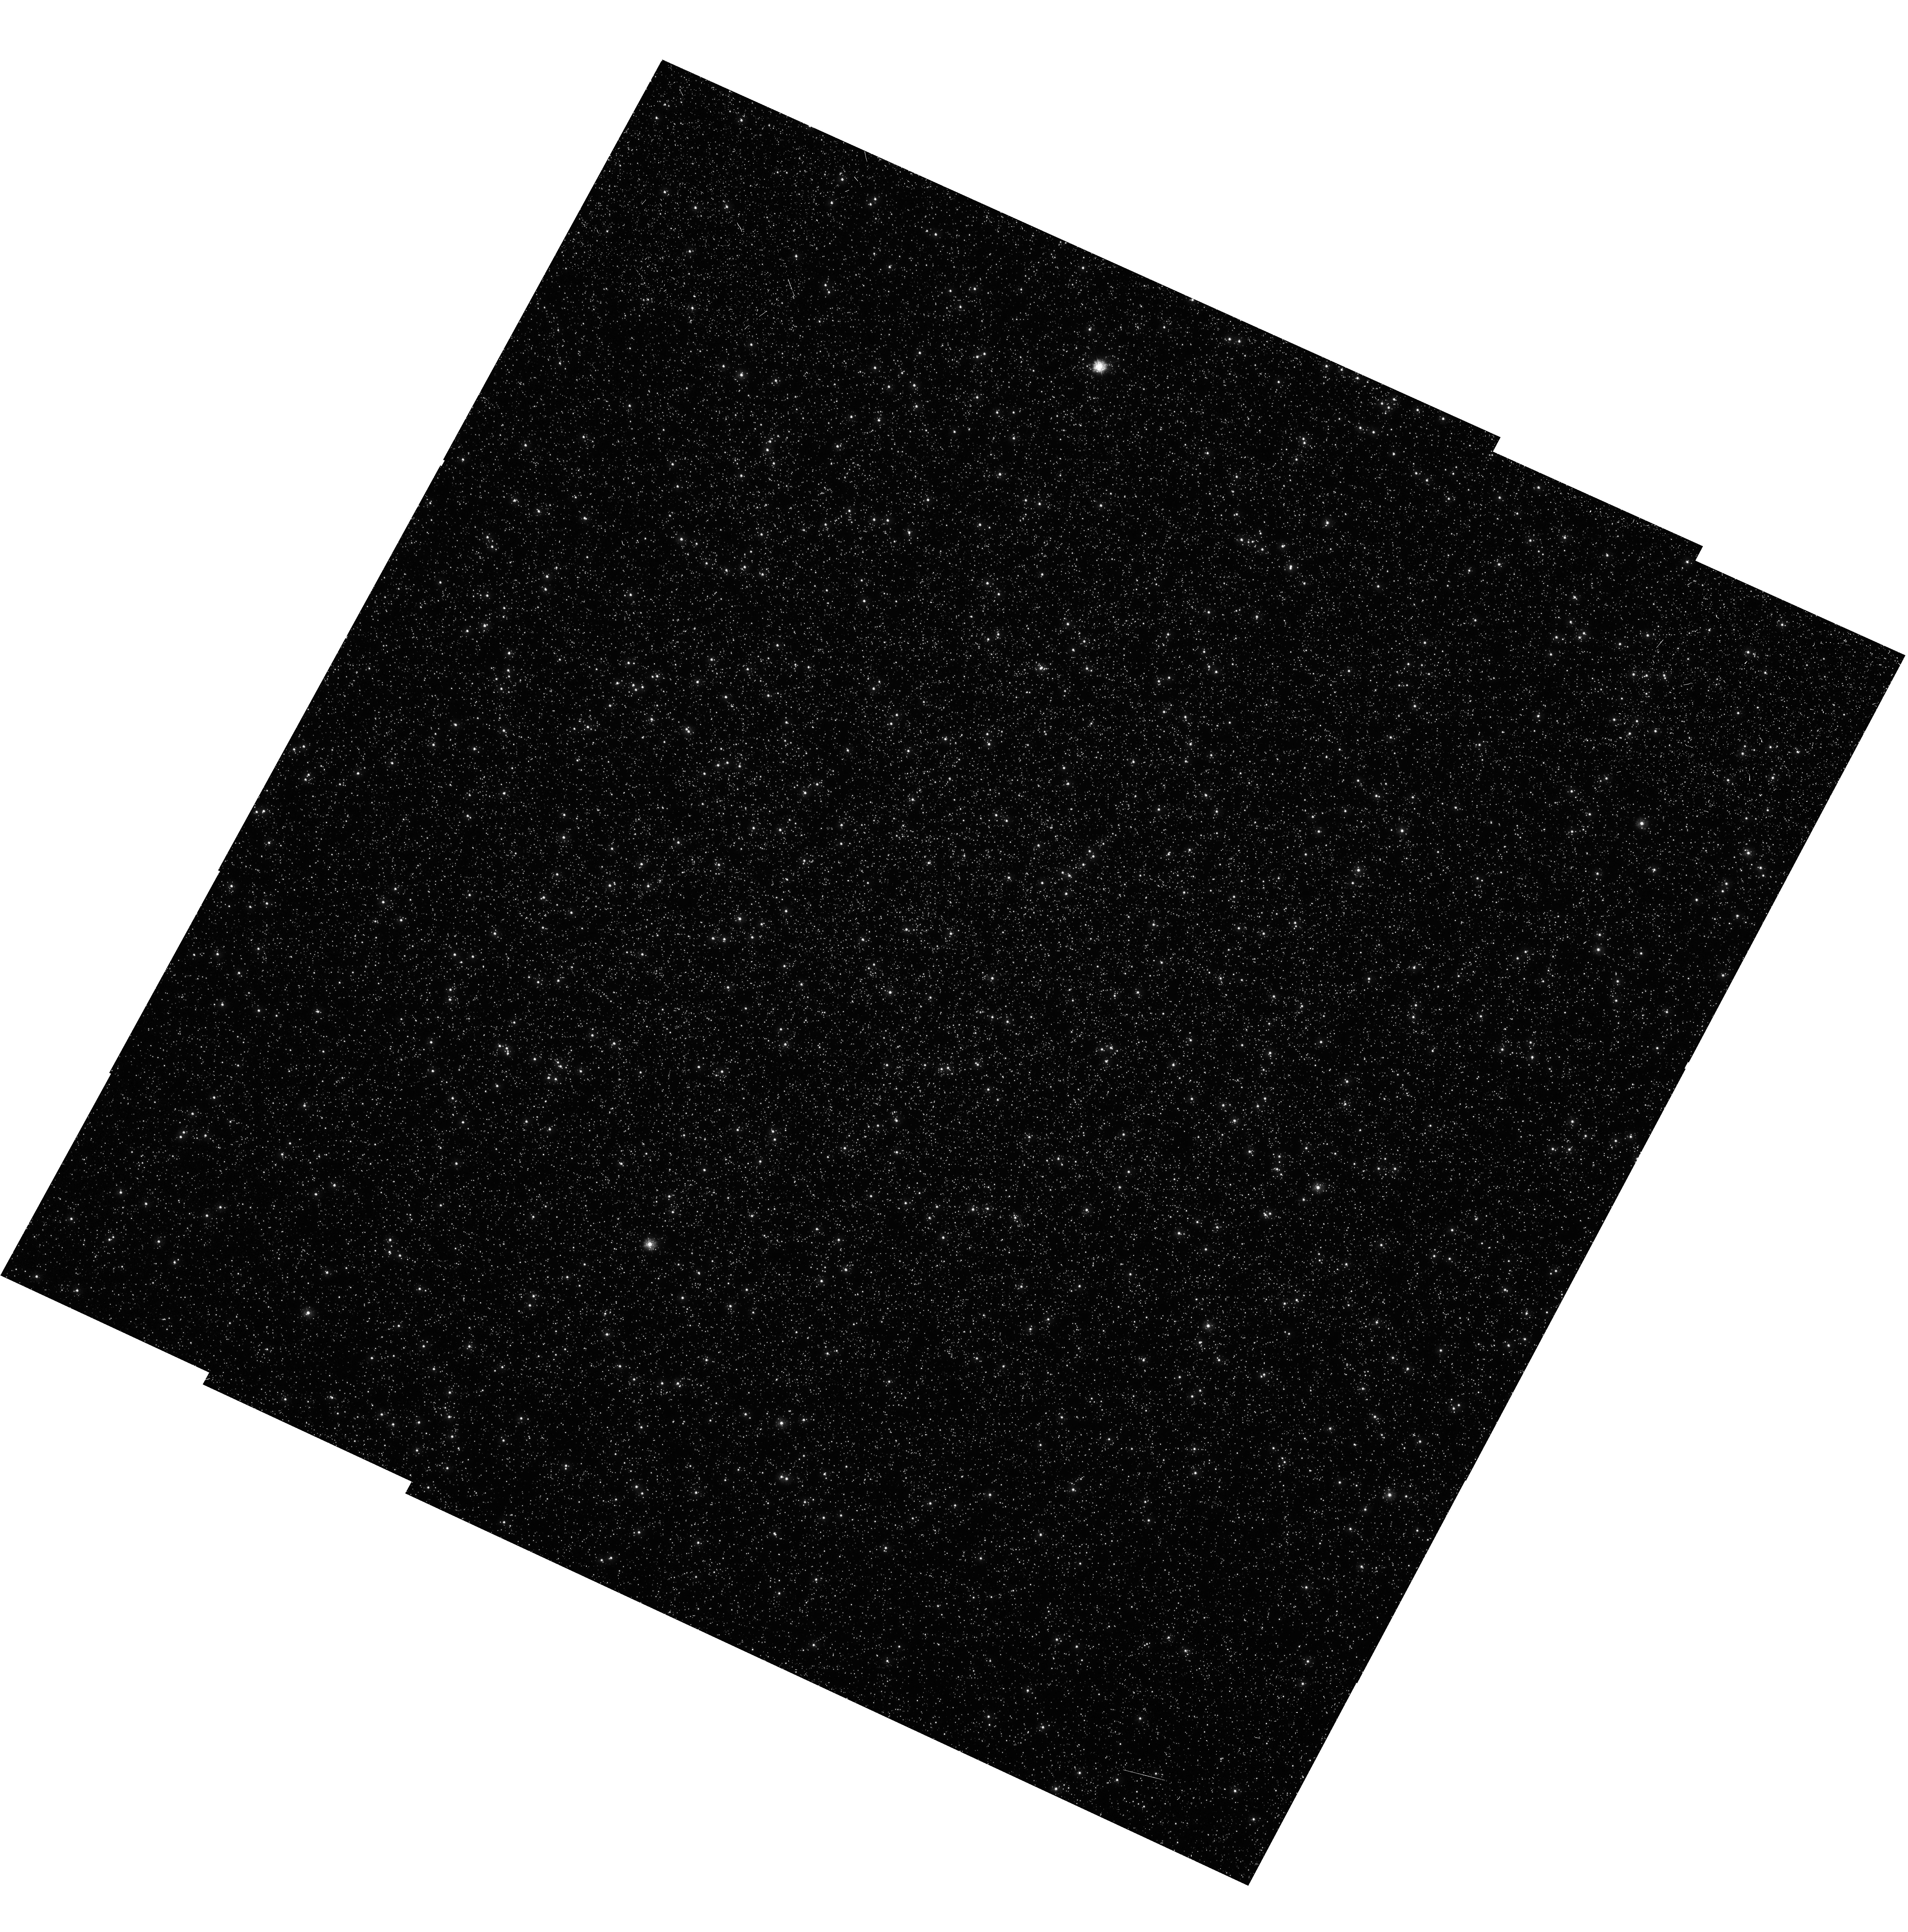
Target: OMEGA-CEN
Instrument: WFC3/UVIS
Filter: F275W
Exposure: 53 min
Observation ID: hst_11452_02_wfc3_uvis_f275w_iaby02

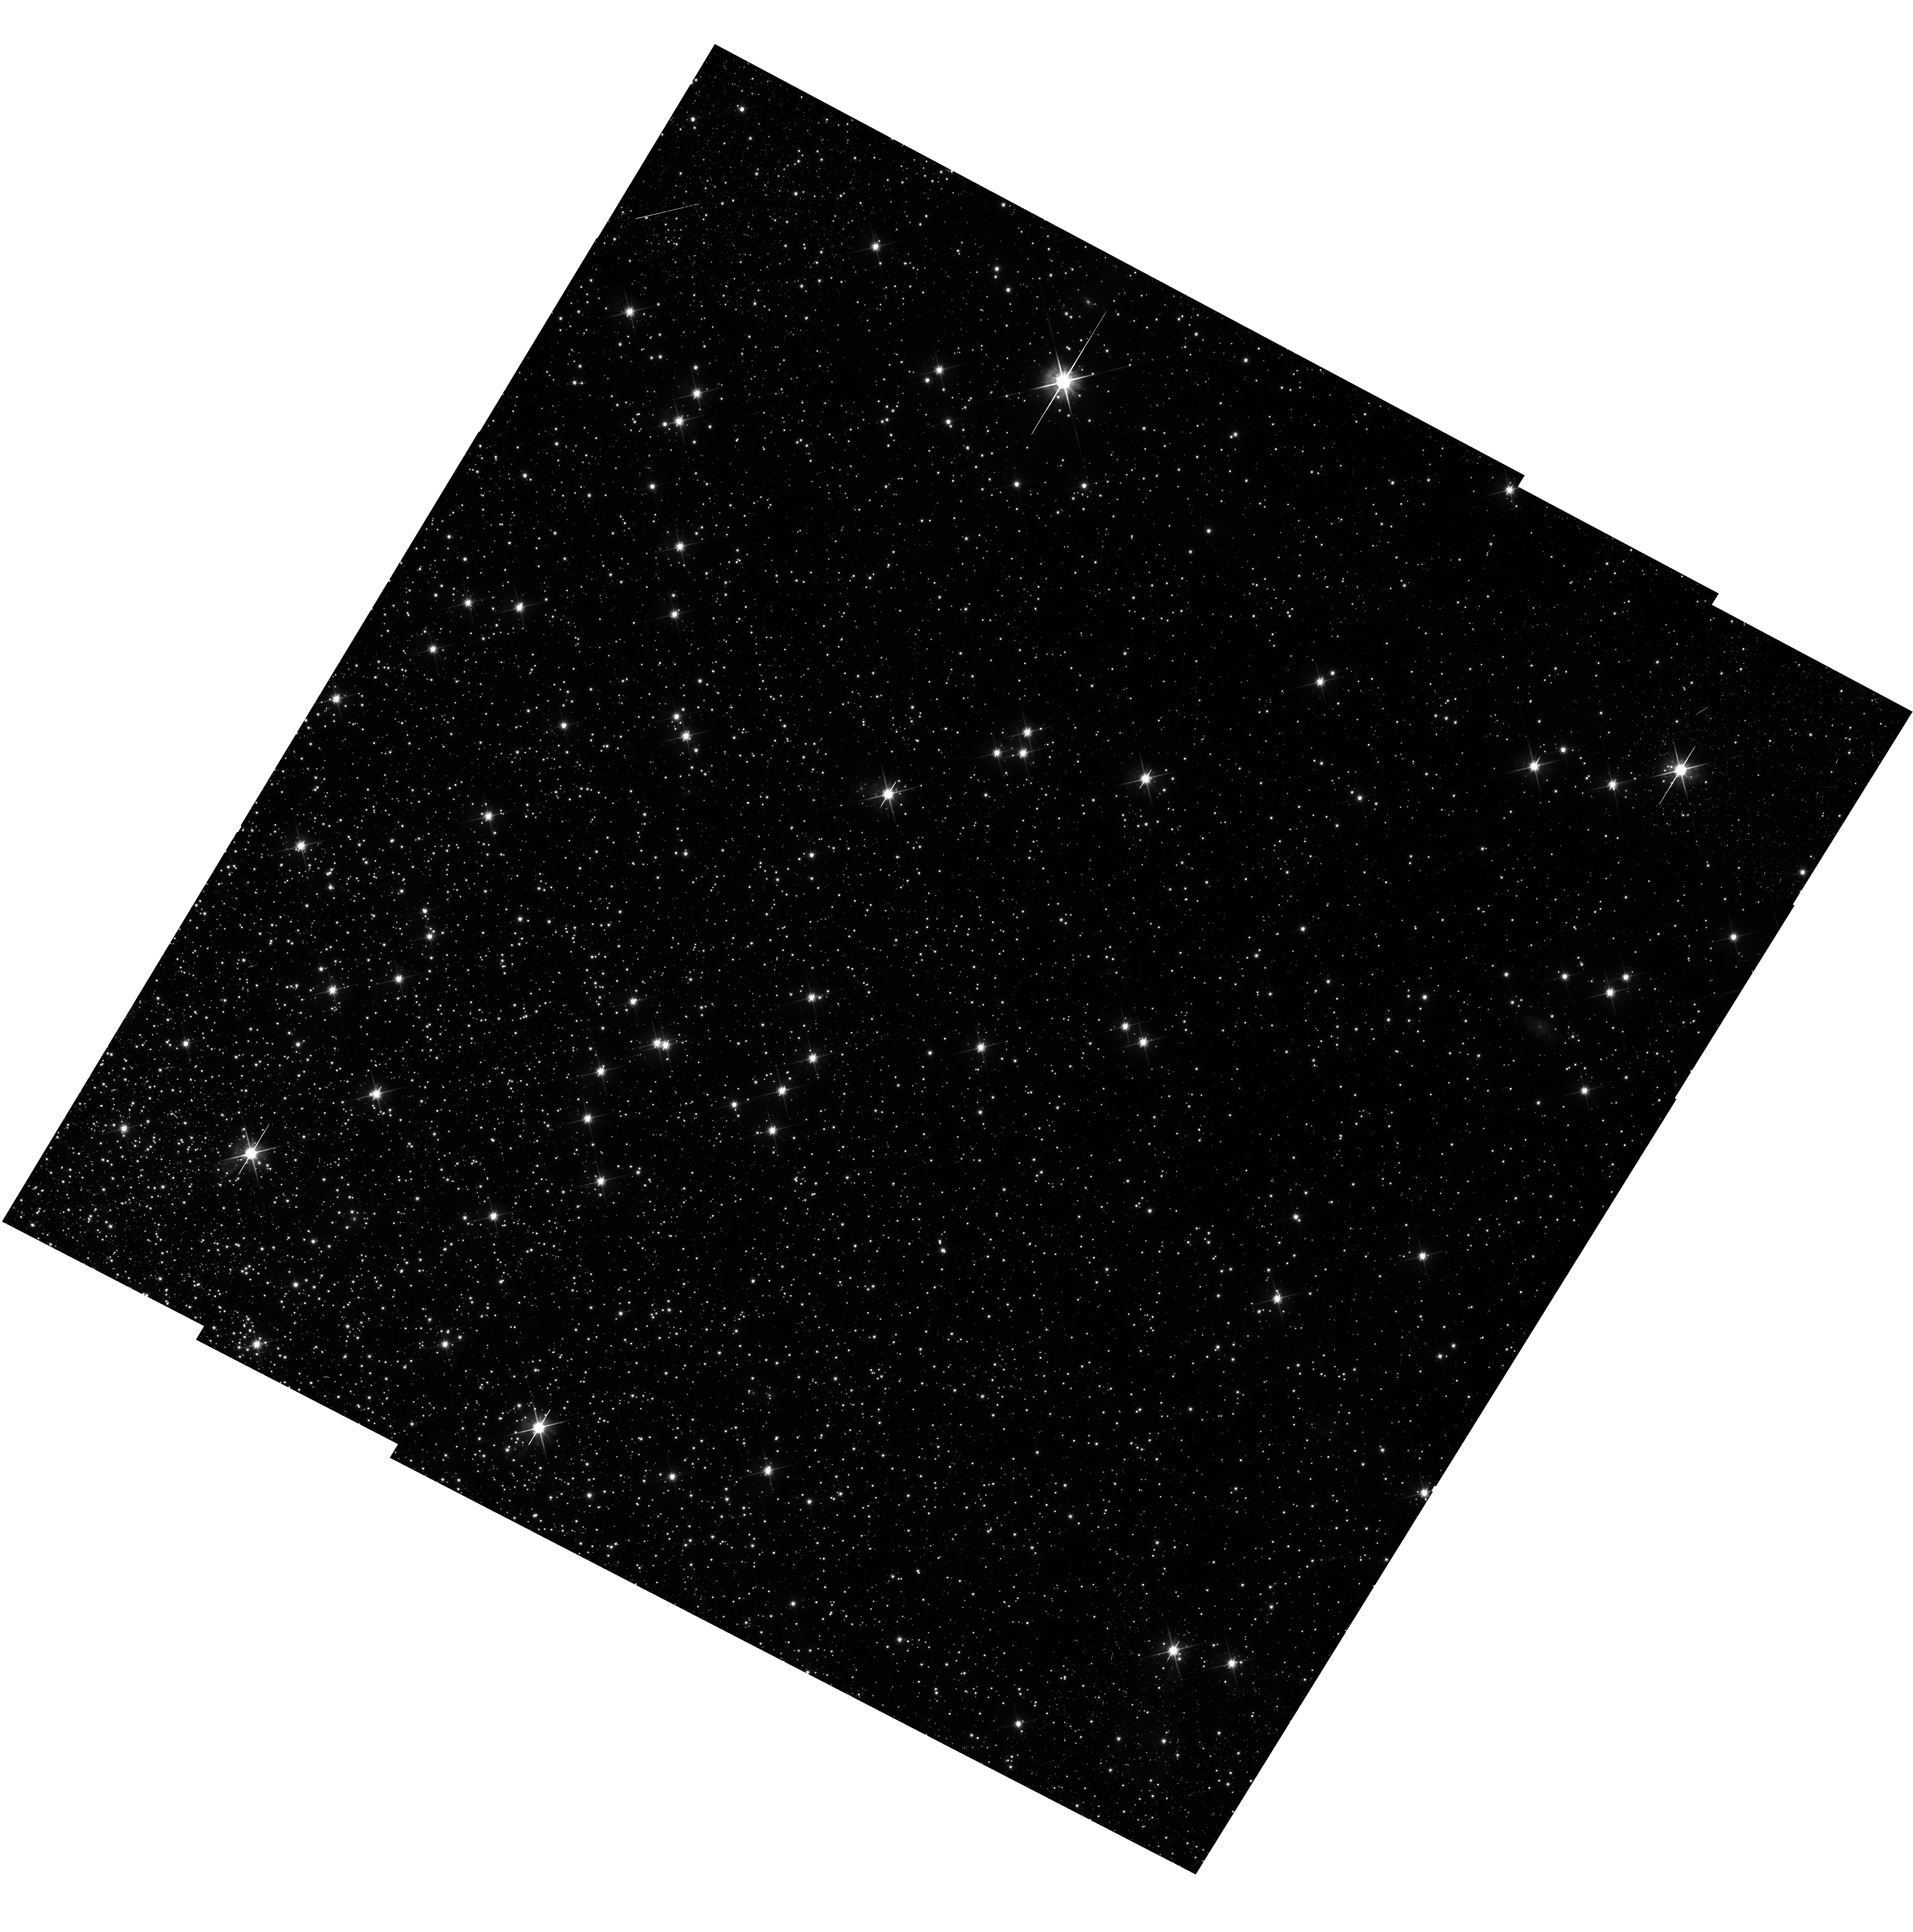
Target: 47TUC
Instrument: WFC3/UVIS
Filter: F814W
Exposure: 53 min
Observation ID: hst_11452_01_wfc3_uvis_f814w_iaby01

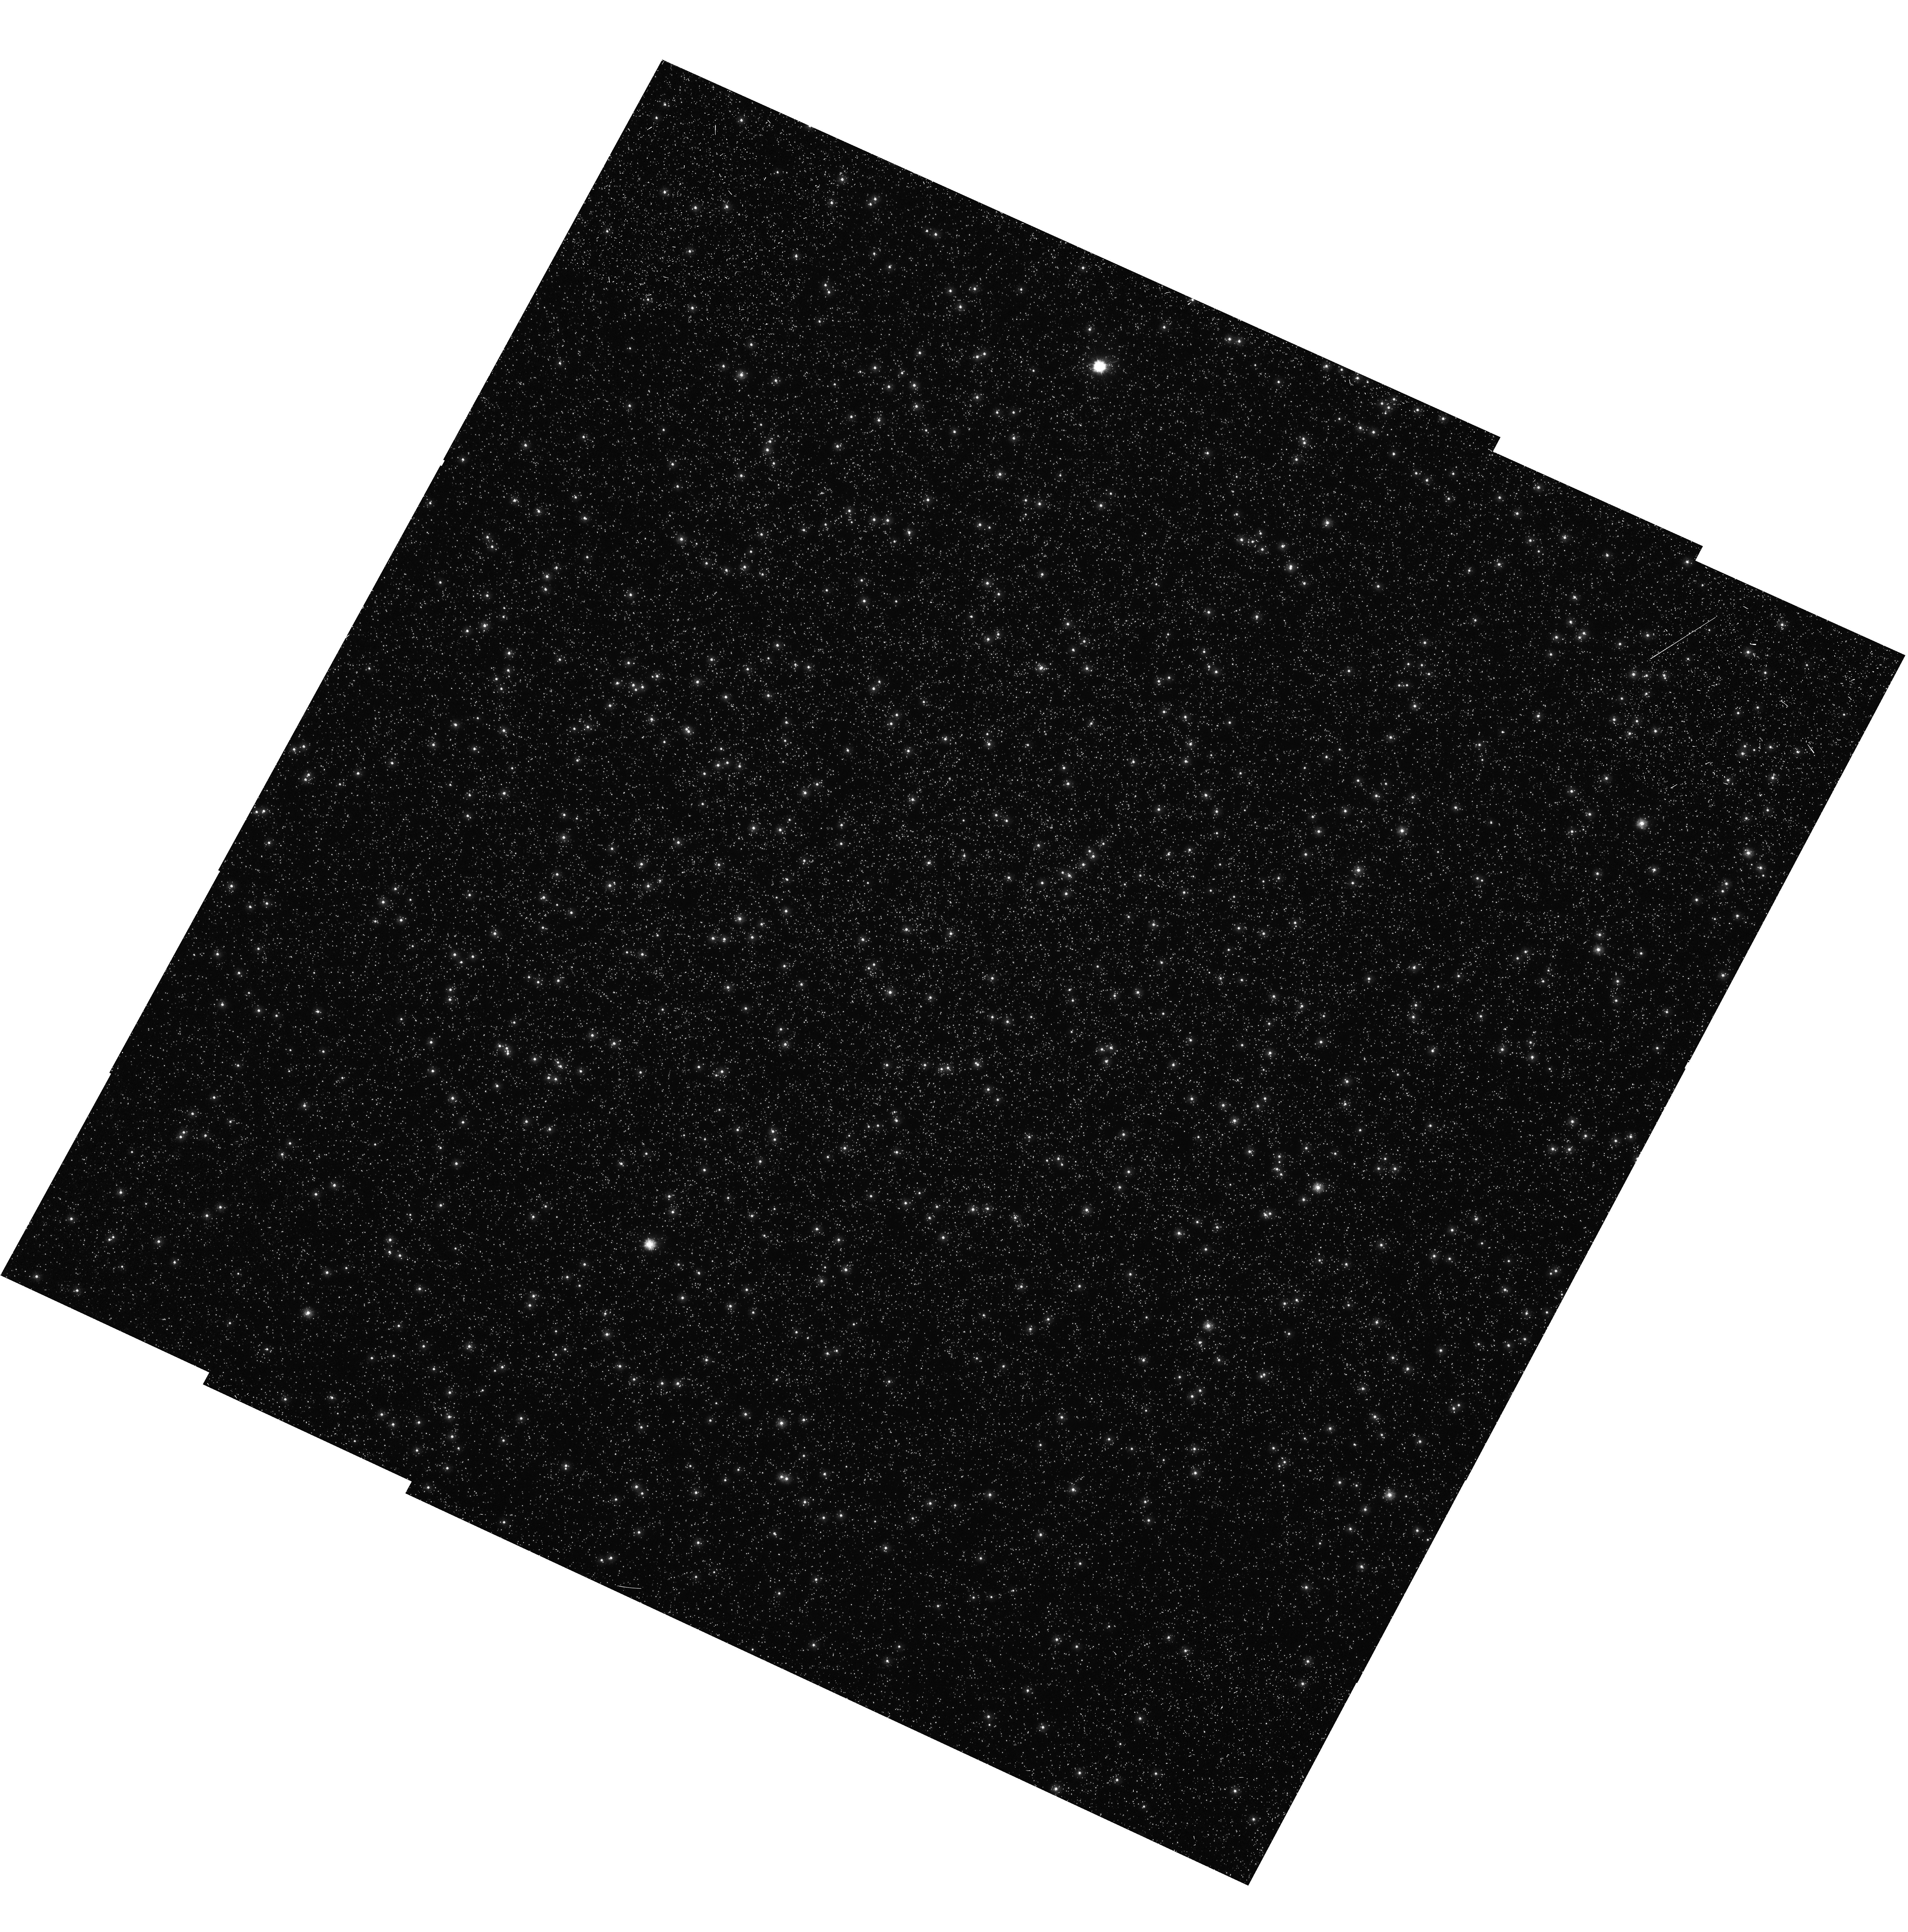
Target: OMEGA-CEN
Instrument: WFC3/UVIS
Filter: F225W
Exposure: 53 min
Observation ID: hst_11452_02_wfc3_uvis_f225w_iaby02

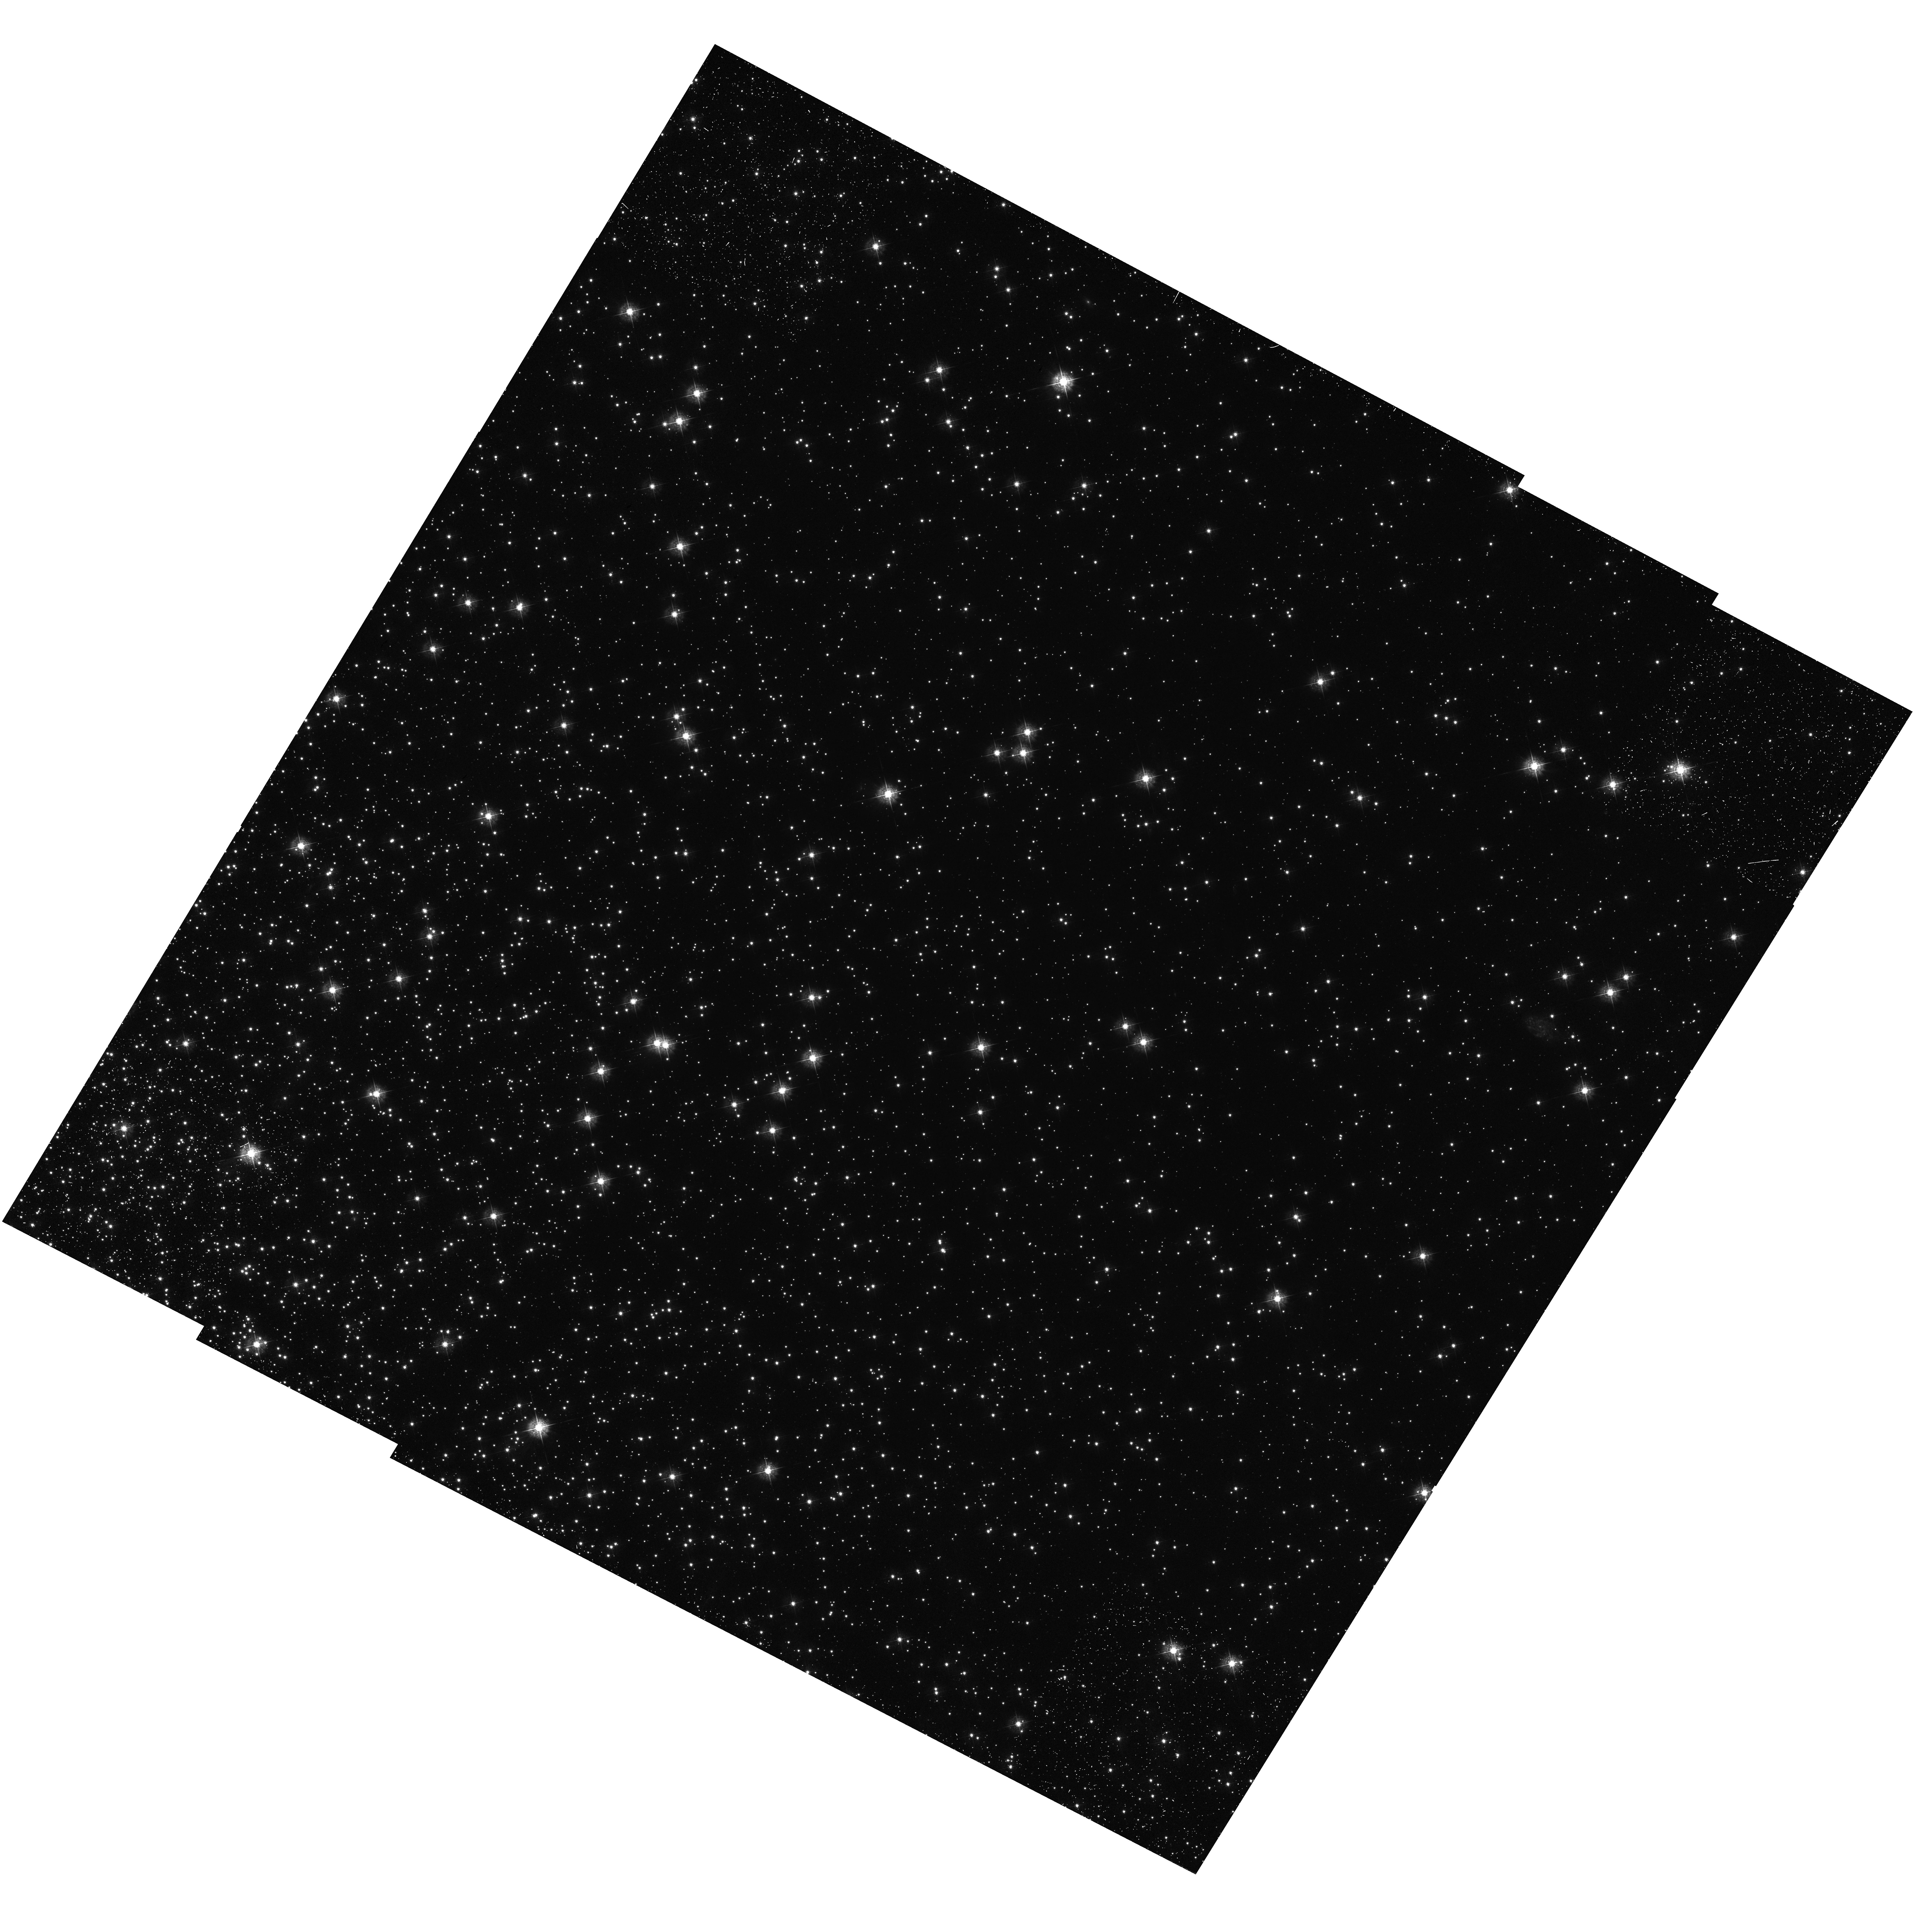
Target: 47TUC
Instrument: WFC3/UVIS
Filter: F438W
Exposure: 53 min
Observation ID: hst_11452_01_wfc3_uvis_f438w_iaby01

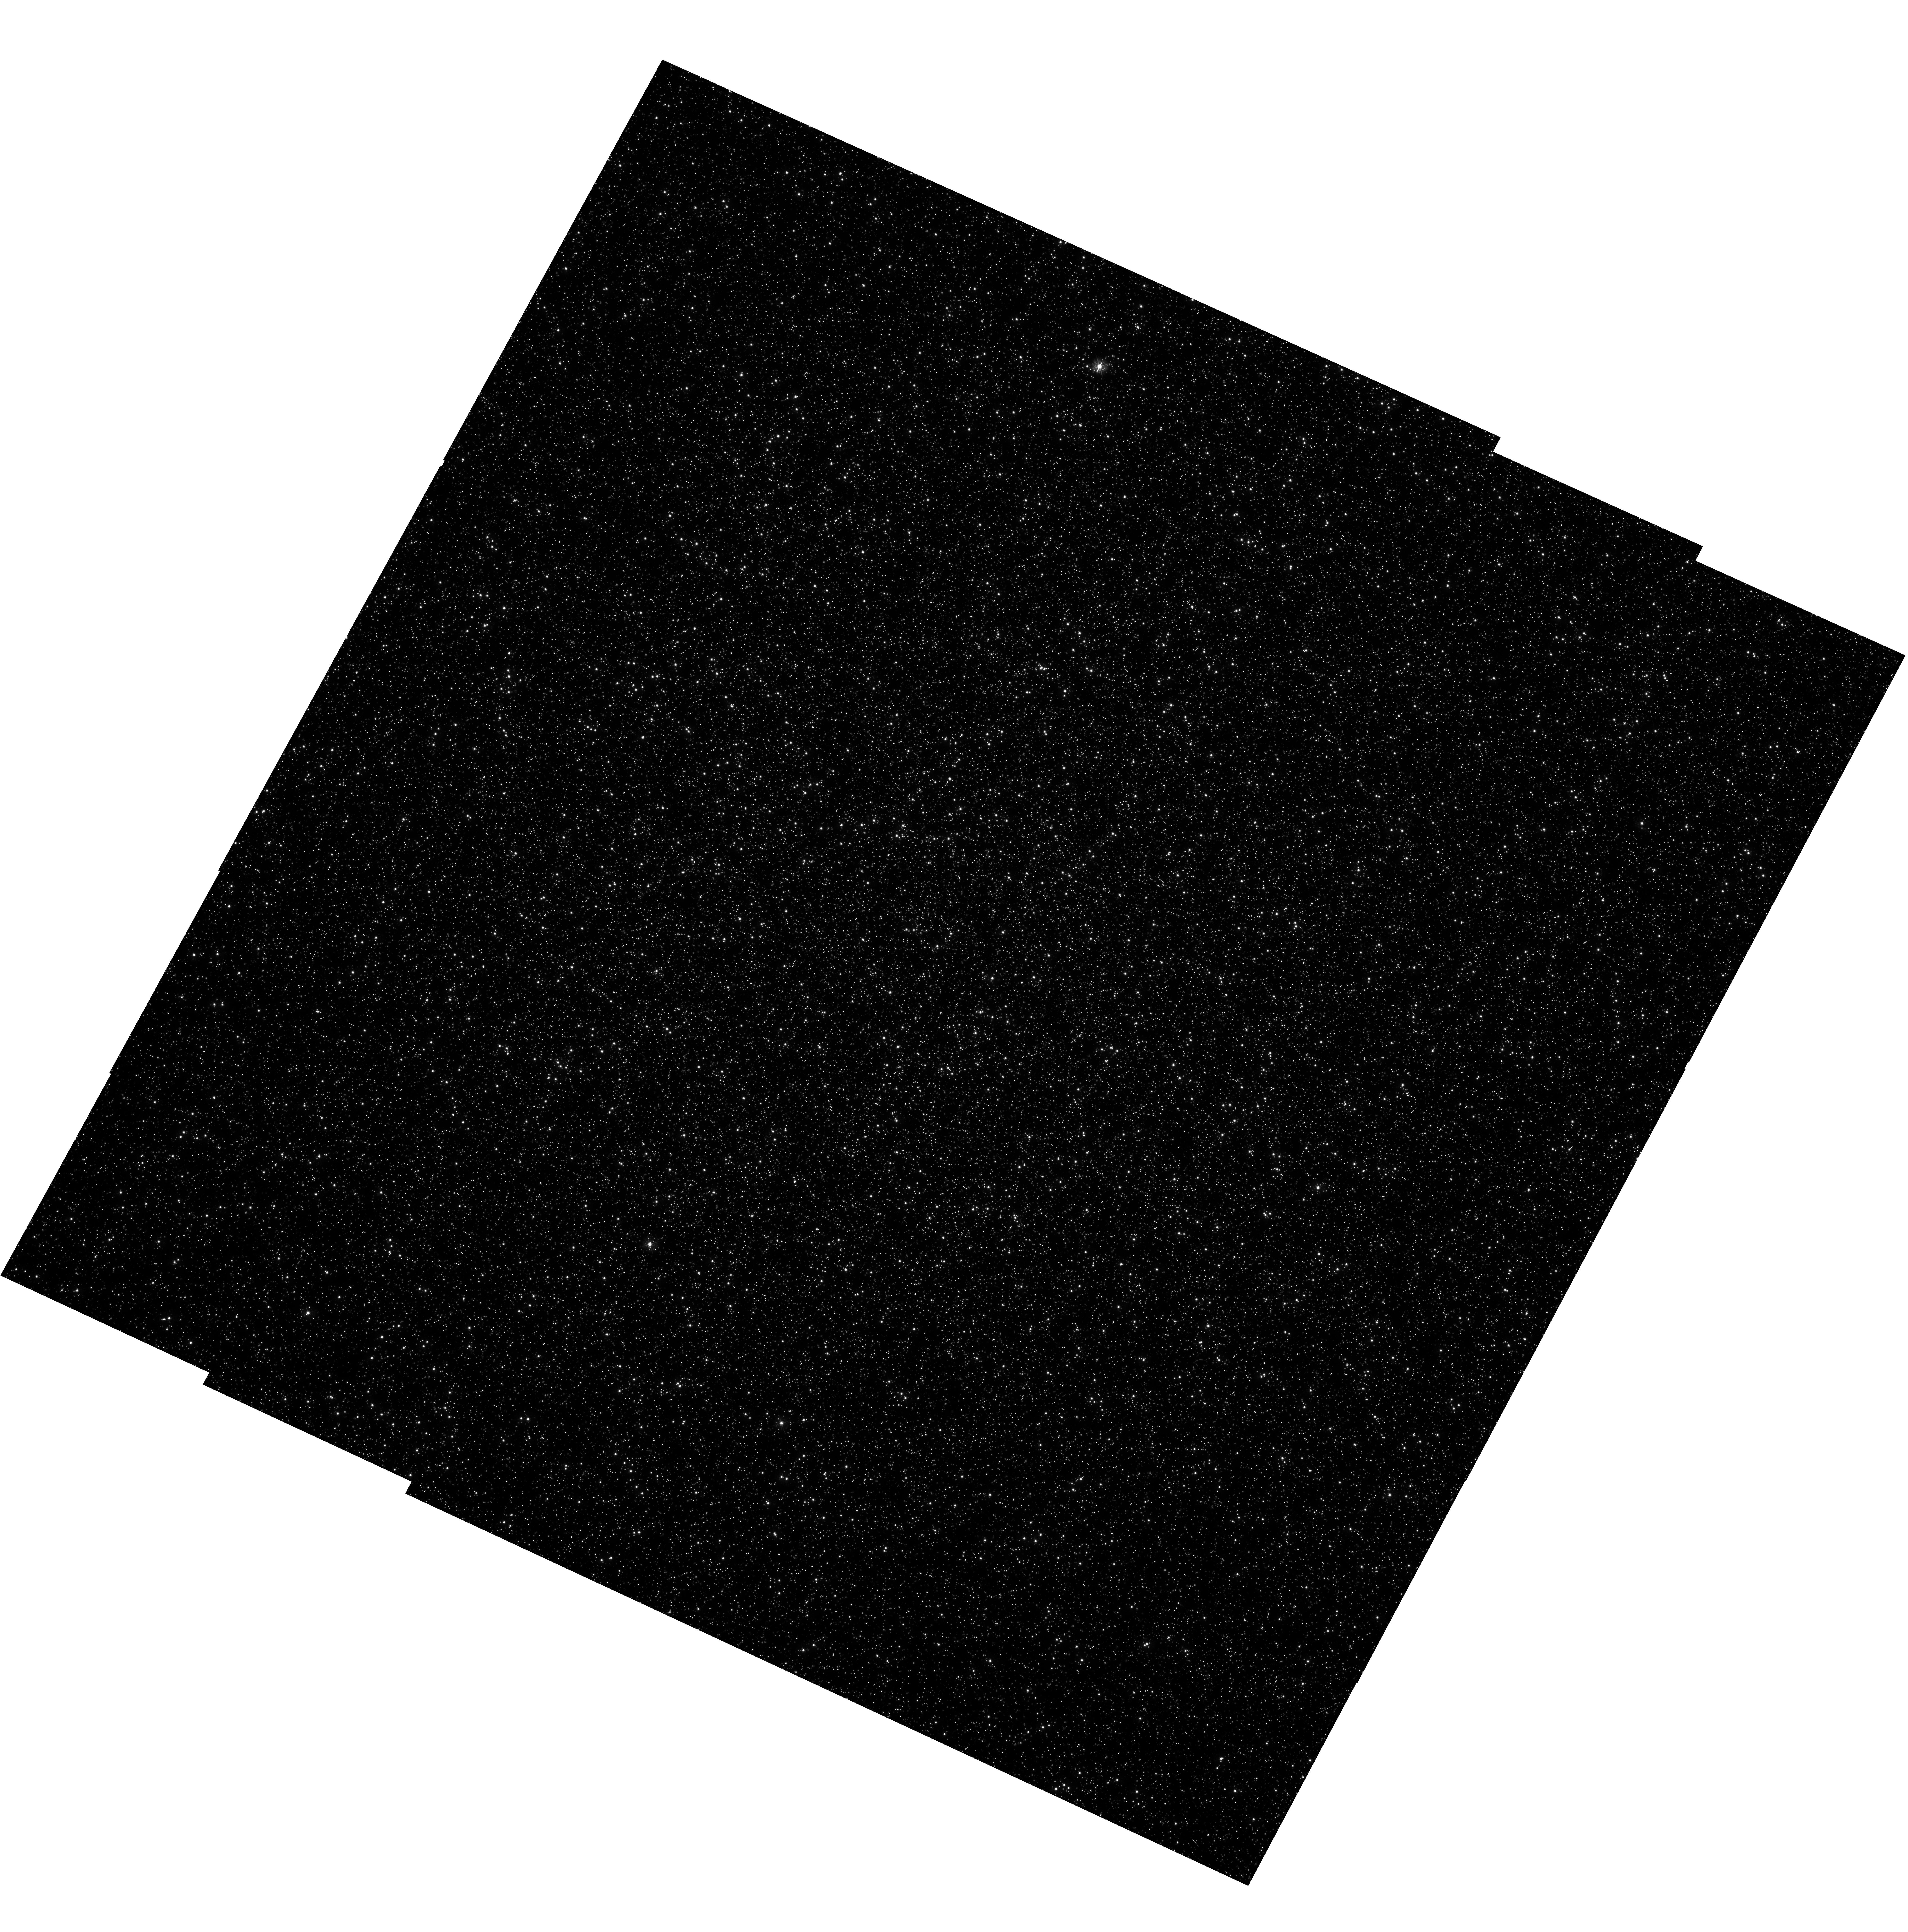
Target: OMEGA-CEN
Instrument: WFC3/UVIS
Filter: F336W
Exposure: 53 min
Observation ID: hst_11452_02_wfc3_uvis_f336w_iaby02

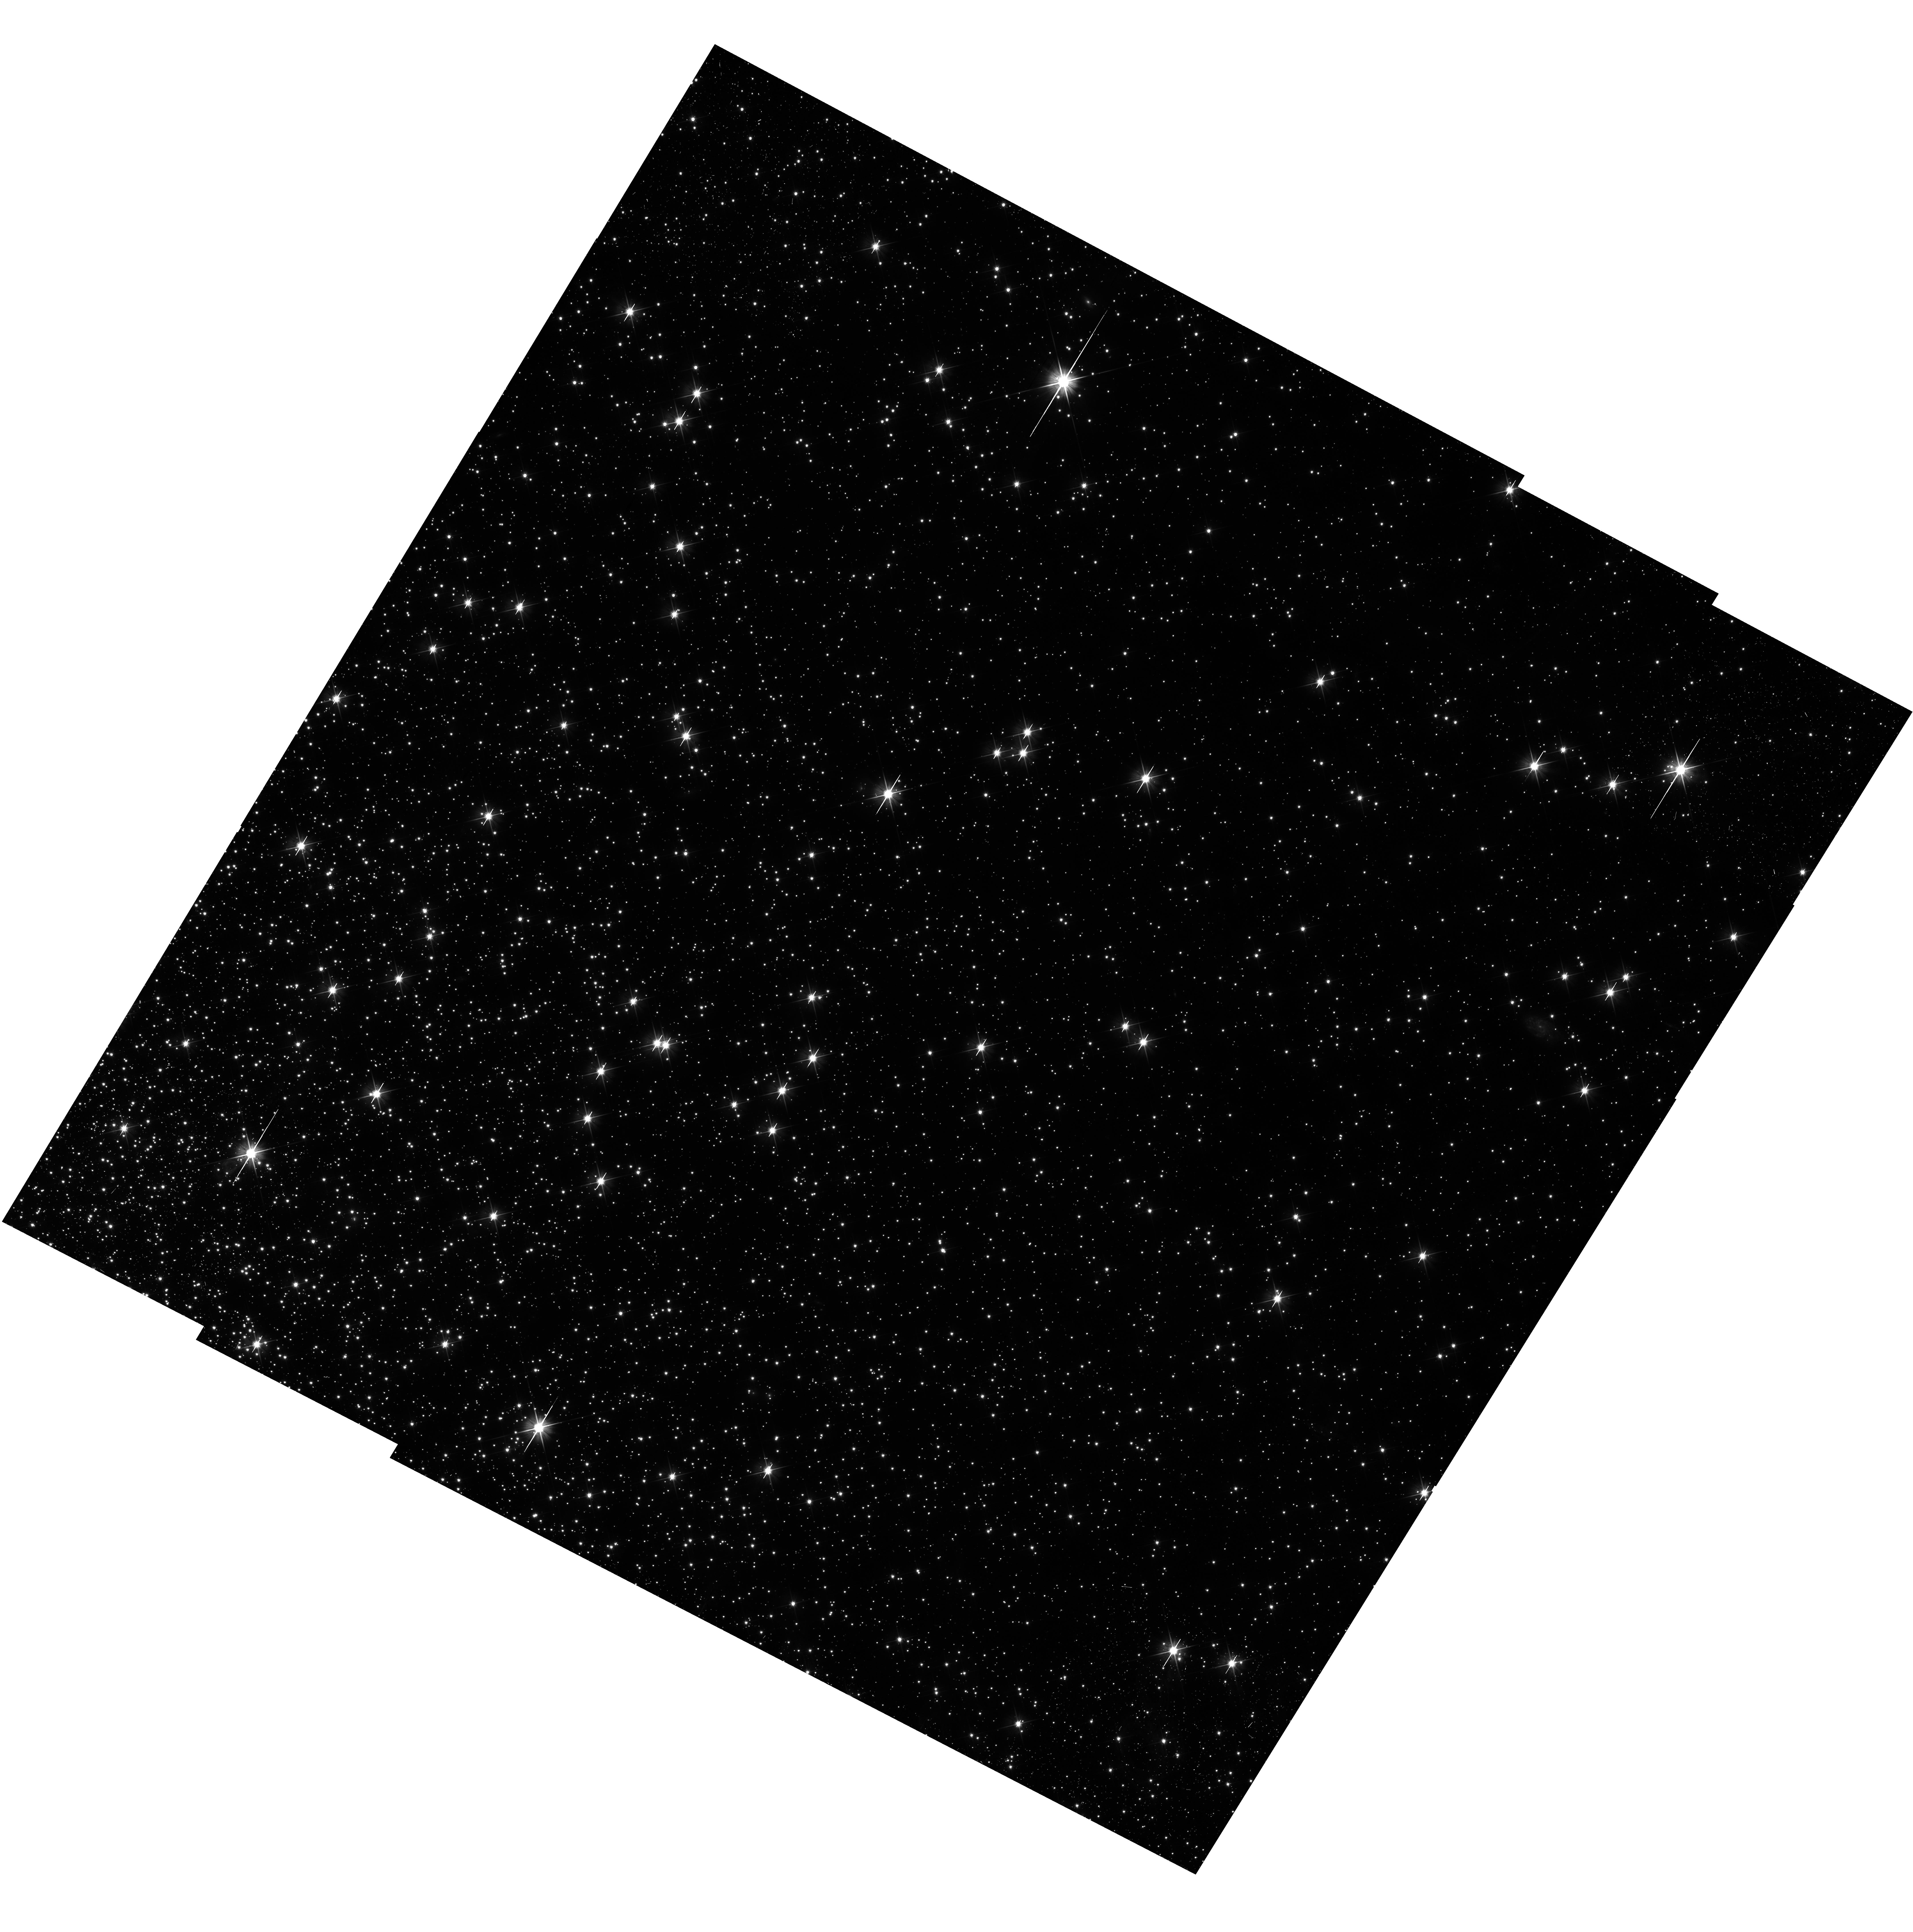
Target: 47TUC
Instrument: WFC3/UVIS
Filter: F606W
Exposure: 53 min
Observation ID: hst_11452_01_wfc3_uvis_f606w_iaby01

UVIS Flat Field Uniformity (PI: Kim Quijano, Jessica)

The stability and uniformity of the low-frequency flat fields (L-flat) of the UVIS detector will be assessed by using multiple-pointing observations of the globular clusters 47 Tucanae (NGC104) and Omega Centauri (NGC5139), thus imaging moderately dense stellar fields. By placing the same star over different portions of the detector and measuring relative changes in its brightness, it will be possible to determine local variations in the response of the UVIS detector. Based on previous experience with STIS and ACS, it is deemed that a total of 9 different pointings will suffice to provide adequate characterization of the flat field stability in any given band. For each filter to be tested, the baseline consists of 9 pointings in a 3X3 box pattern with dither steps of about 25% of the FOV, or 40.5", in either the x or y direction (useful also for CTE measurements, if needed in the future). During SMOV, the complement of filters to be tested is limited to the following 6 filters: F225W, F275W, F336W, for Omega Cen, and F438W, F606W, and F814W for 47 Tuc. Three long exposures for each target are arranged such that the initial dither position is observed with the appropriate filters for that target within one orbit at a single pointing, so that filter-to-filter differences in the observed star positions can be checked. In addition to the 9 baseline exposures, two sets of short exposures will be taken: a) one short exposure will be taken of OmegaCen with each of the visible filters (F438W, F606W and F814W) in order to check the geometric distortion solution to be obtained with the data from proposal 11444; b) for each target, a single short exposure will be taken with each filter to facilitate the study of the PSF as a function of position on the detector by providing unsaturated images of sparsely-spaced bright stars. This proposal corresponds to Activity Description ID WF39. It should execute only after the following proposal has executed: WF21 - 11434